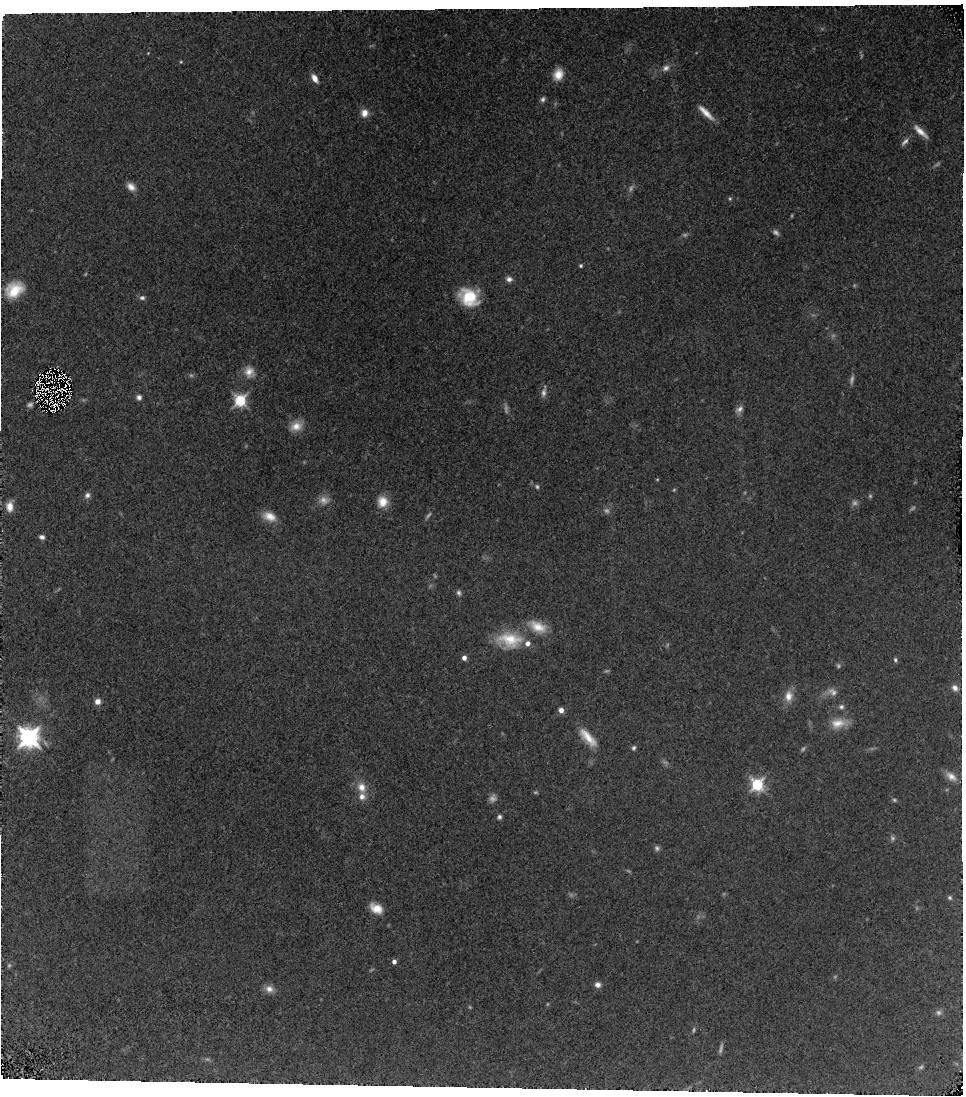
Target: SXDF0217. Instrument: WFC3/IR. Filter: F128N. Exposure: 1.6 h. Observation ID: hst_13644_03_wfc3_ir_f128n_icon03

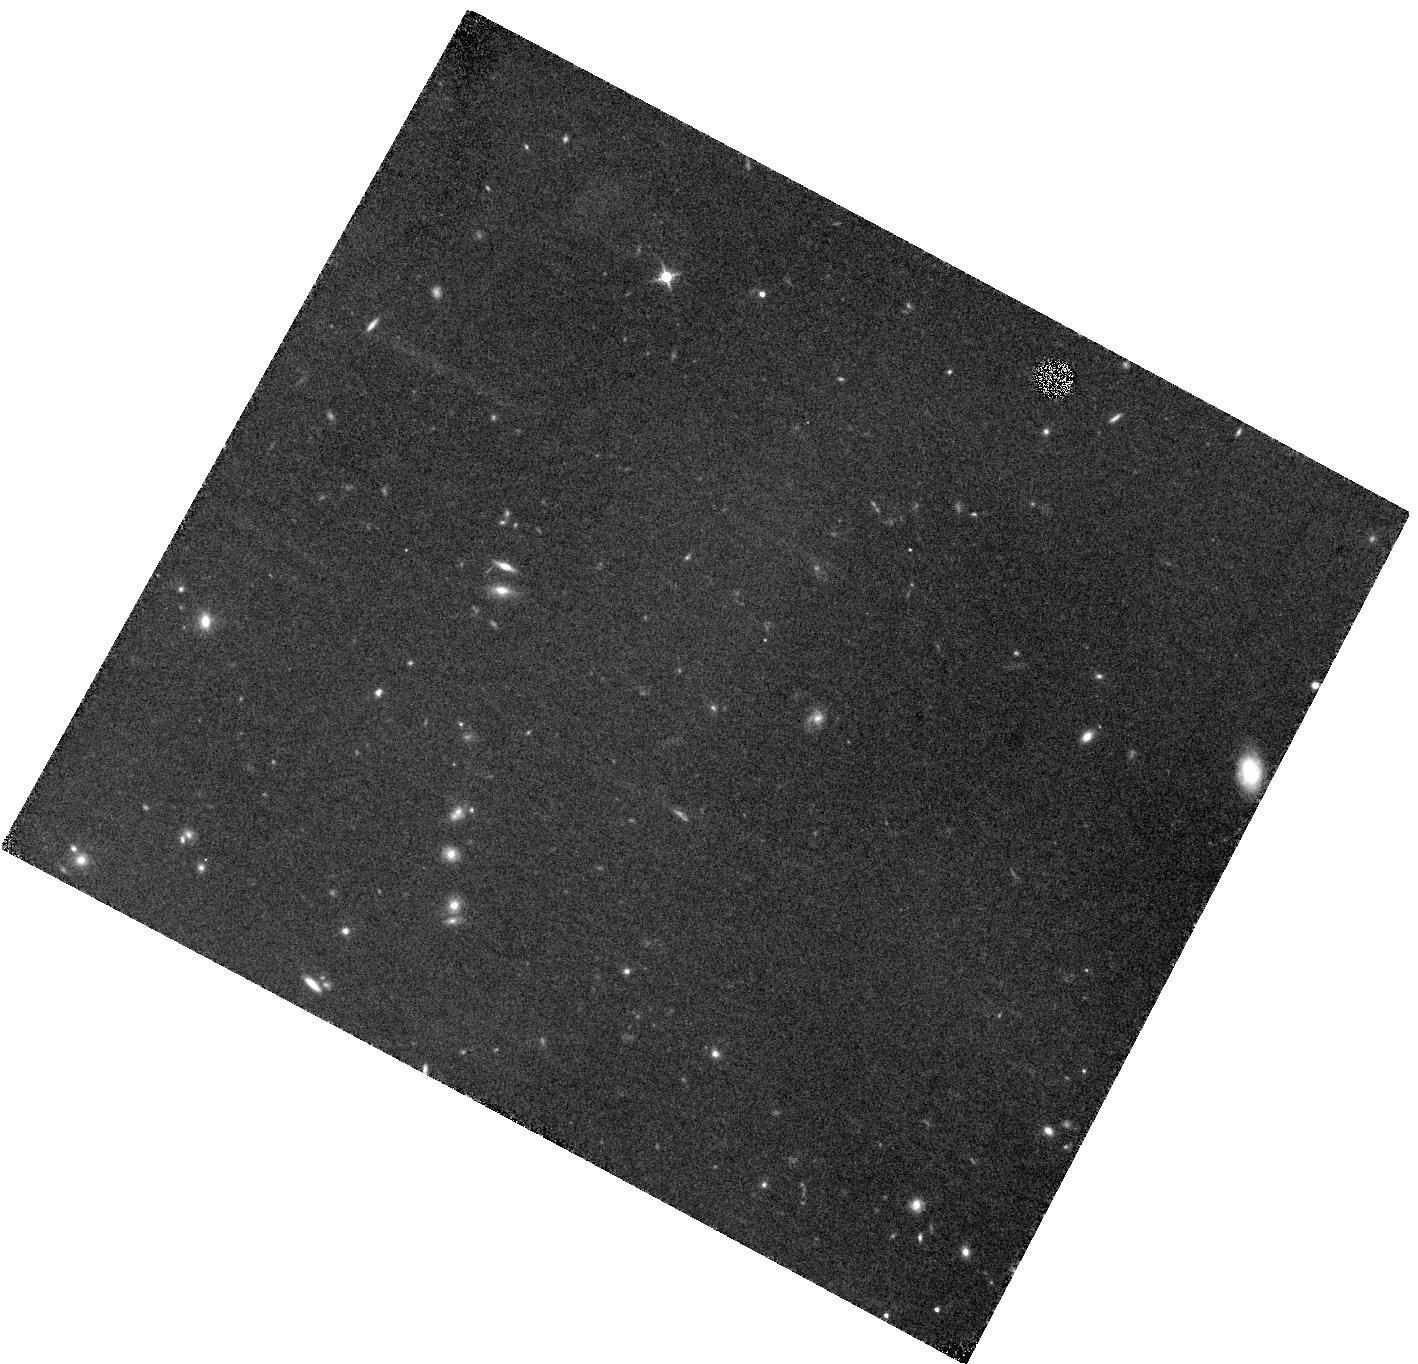
Target: SDF1324. Instrument: WFC3/IR. Filter: F128N. Exposure: 3.1 h. Observation ID: hst_13644_01_wfc3_ir_f128n_icon01

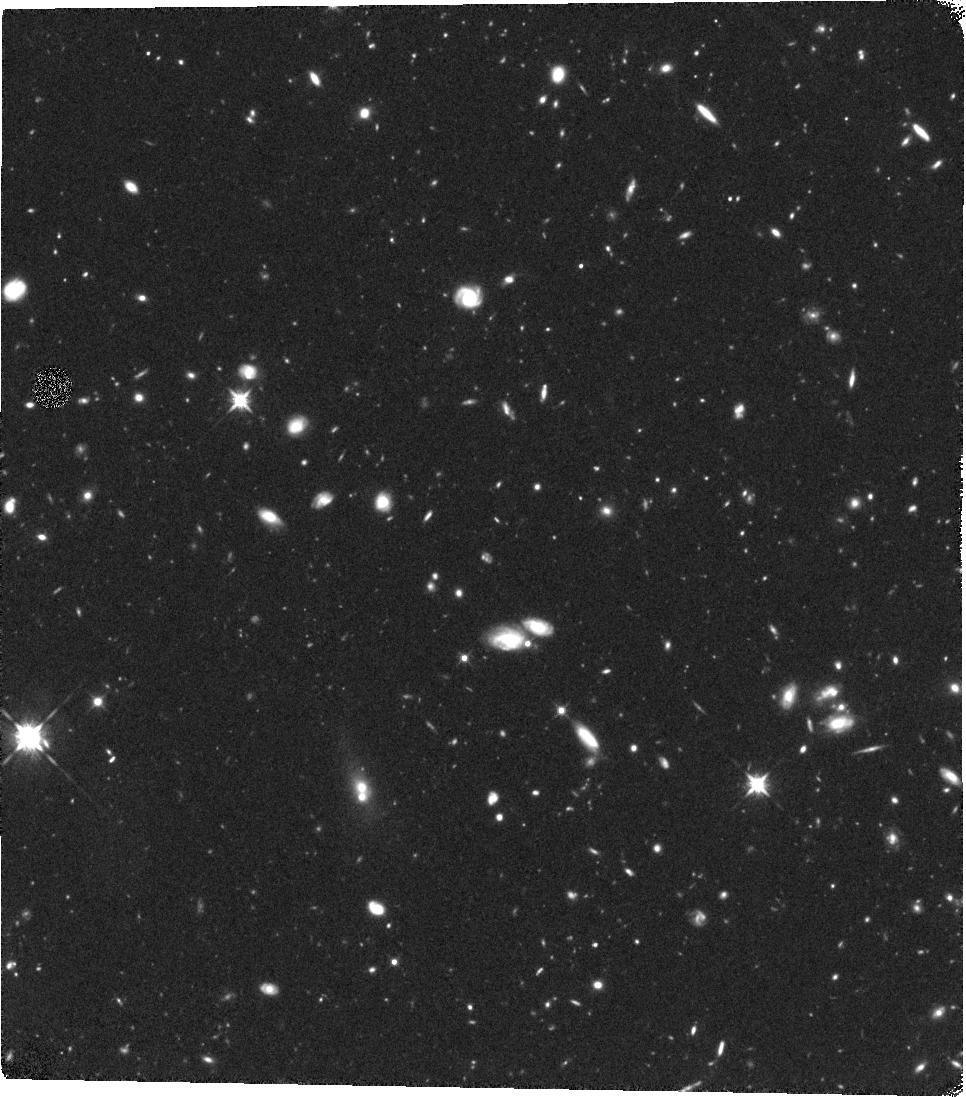
Target: SXDF0217. Instrument: WFC3/IR. Filter: F125W. Exposure: 1.5 h. Observation ID: hst_13644_03_wfc3_ir_f125w_icon03

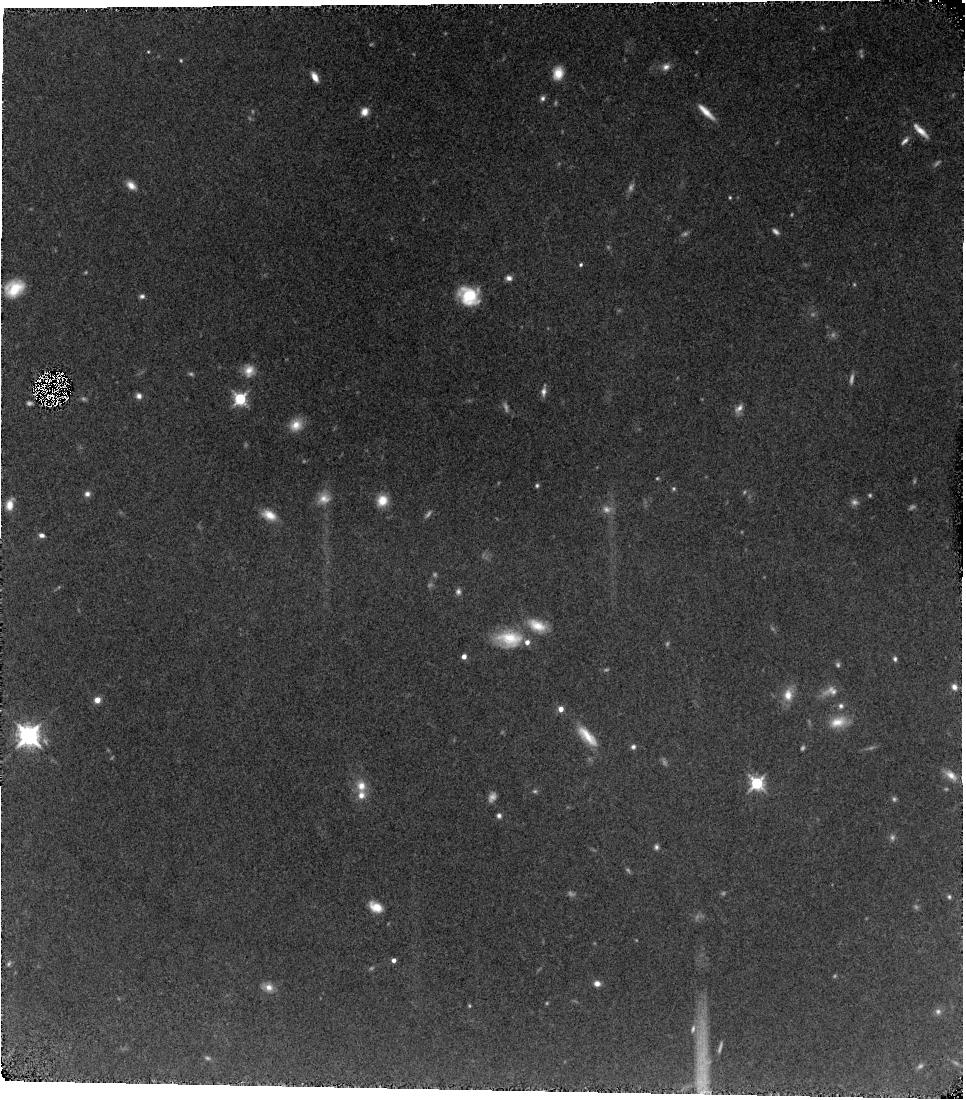
Target: SXDF0217. Instrument: WFC3/IR. Filter: F128N. Exposure: 3.1 h. Observation ID: hst_13644_04_wfc3_ir_f128n_icon04

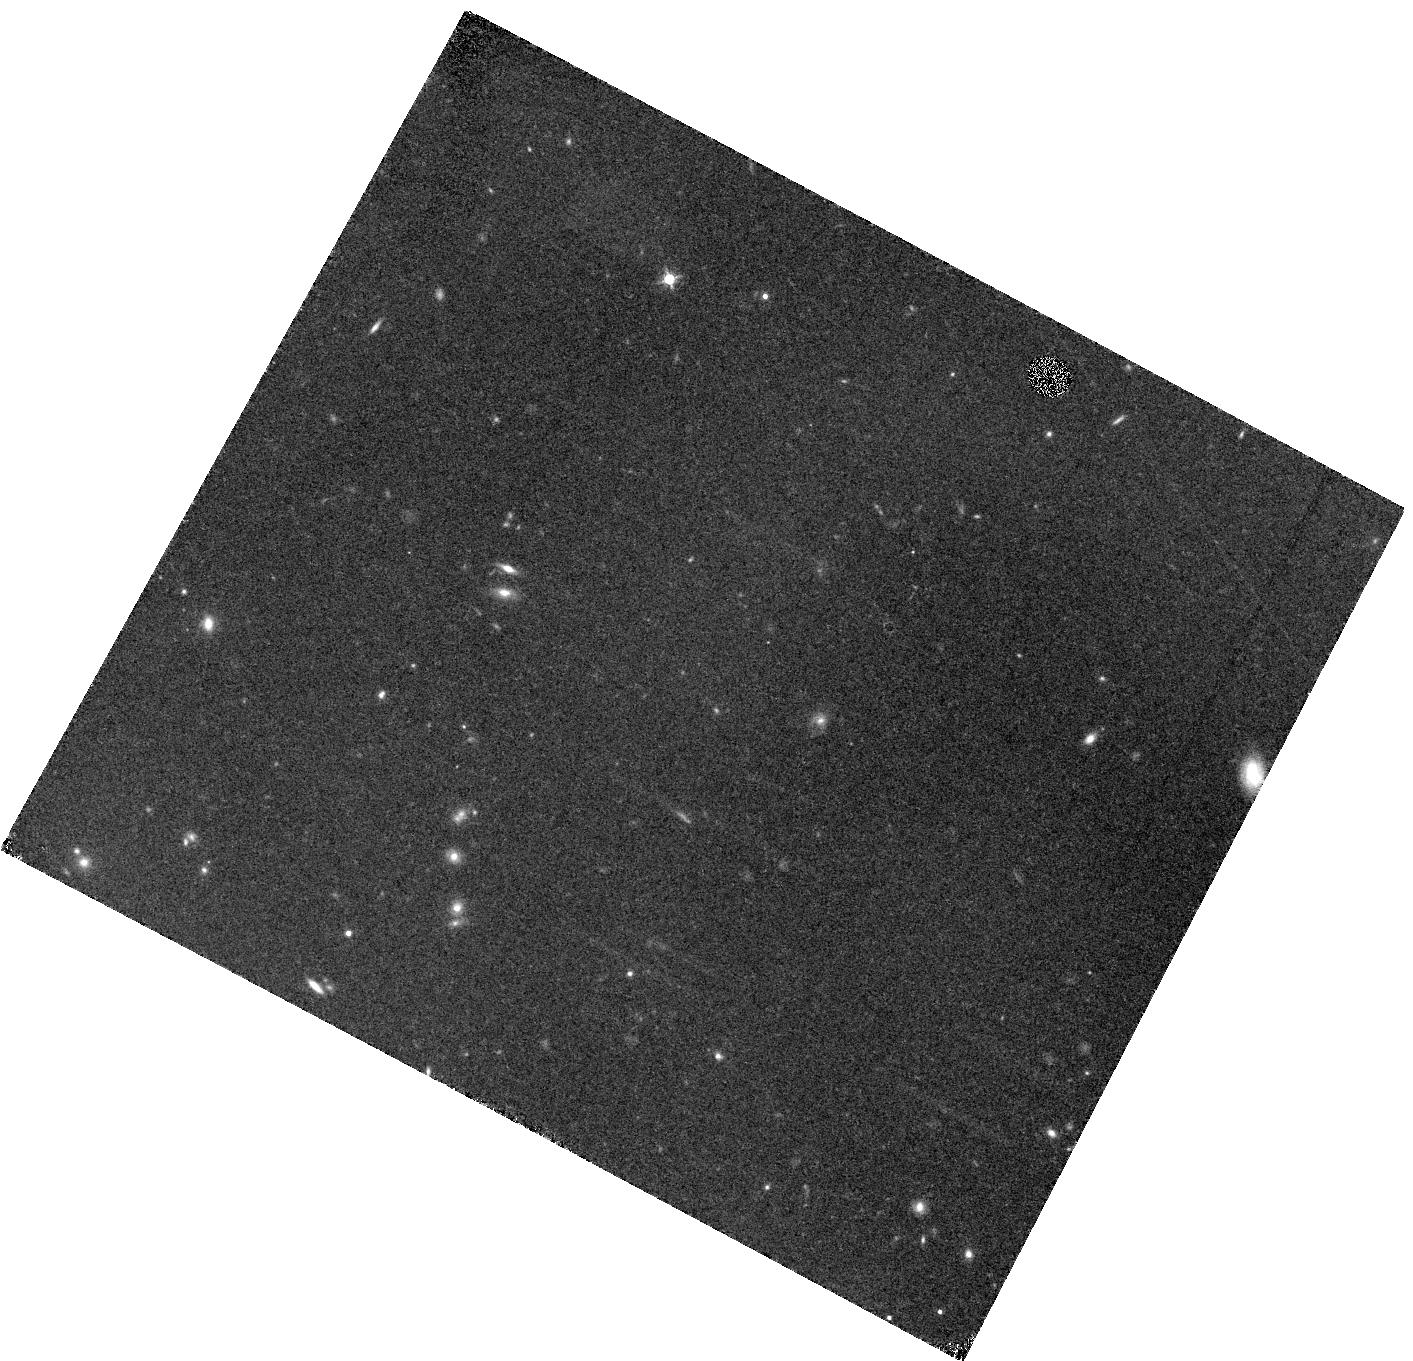
Target: SDF1324. Instrument: WFC3/IR. Filter: F128N. Exposure: 1.6 h. Observation ID: hst_13644_02_wfc3_ir_f128n_icon02

CIII] Emission in z=5.7 Galaxies: A Pathfinder for Galaxy Spectroscopy in the Reionization Era (PI: Fan, Xiaohui)

The last few years has witnessed a rapid increase in the detections of galaxies at z>7, at the end of the reionization era. However, as a result of the increasing attenuation of Ly alpha emission by the partially neutral IGM at this redshift, it is becoming clear that the traditional means of redshift confirmation is bound for limited success; this presents a major challenge to galaxy spectroscopy as we probe deeper into the reionization era with JWST and ELTs. Through our survey of reionization-era analog galaxies at z~2, we find that low metallicity, low luminosity galaxies exhibit strong CIII]1909 nebular emission lines. If, as is expected, CIII] remains strong at high redshift, the line can be used as a powerful alternative to Ly alpha in spectroscopy of reionization-era galaxies. To explore this possibility, we will carry out deep HST WFC3/IR F128N narrow-band imaging of a sample of 8 galaxies at z=5.7 in two fields. At this redshift, the CIII] line is fortuitously located within the F128N passband, allowing detection of CIII] in this sample of spectroscopically confirmed galaxies, reaching a flux limit beyond what is possible with current ground-based observations. Combining the F128N narrow-band imaging with broad-band observations, we will reliably measure the CIII] flux for the brighter objects in our sample (J<~26), and measure or strongly constrain the stacked CIII] flux for fainter objects (J~27). This program will provide the first statistical sample of CIII] emission in galaxies close to the end of reionization. Success in this venture would usher in a new era of redshift confirmation at z>7, guiding the strategy of such programs on future major facilities.